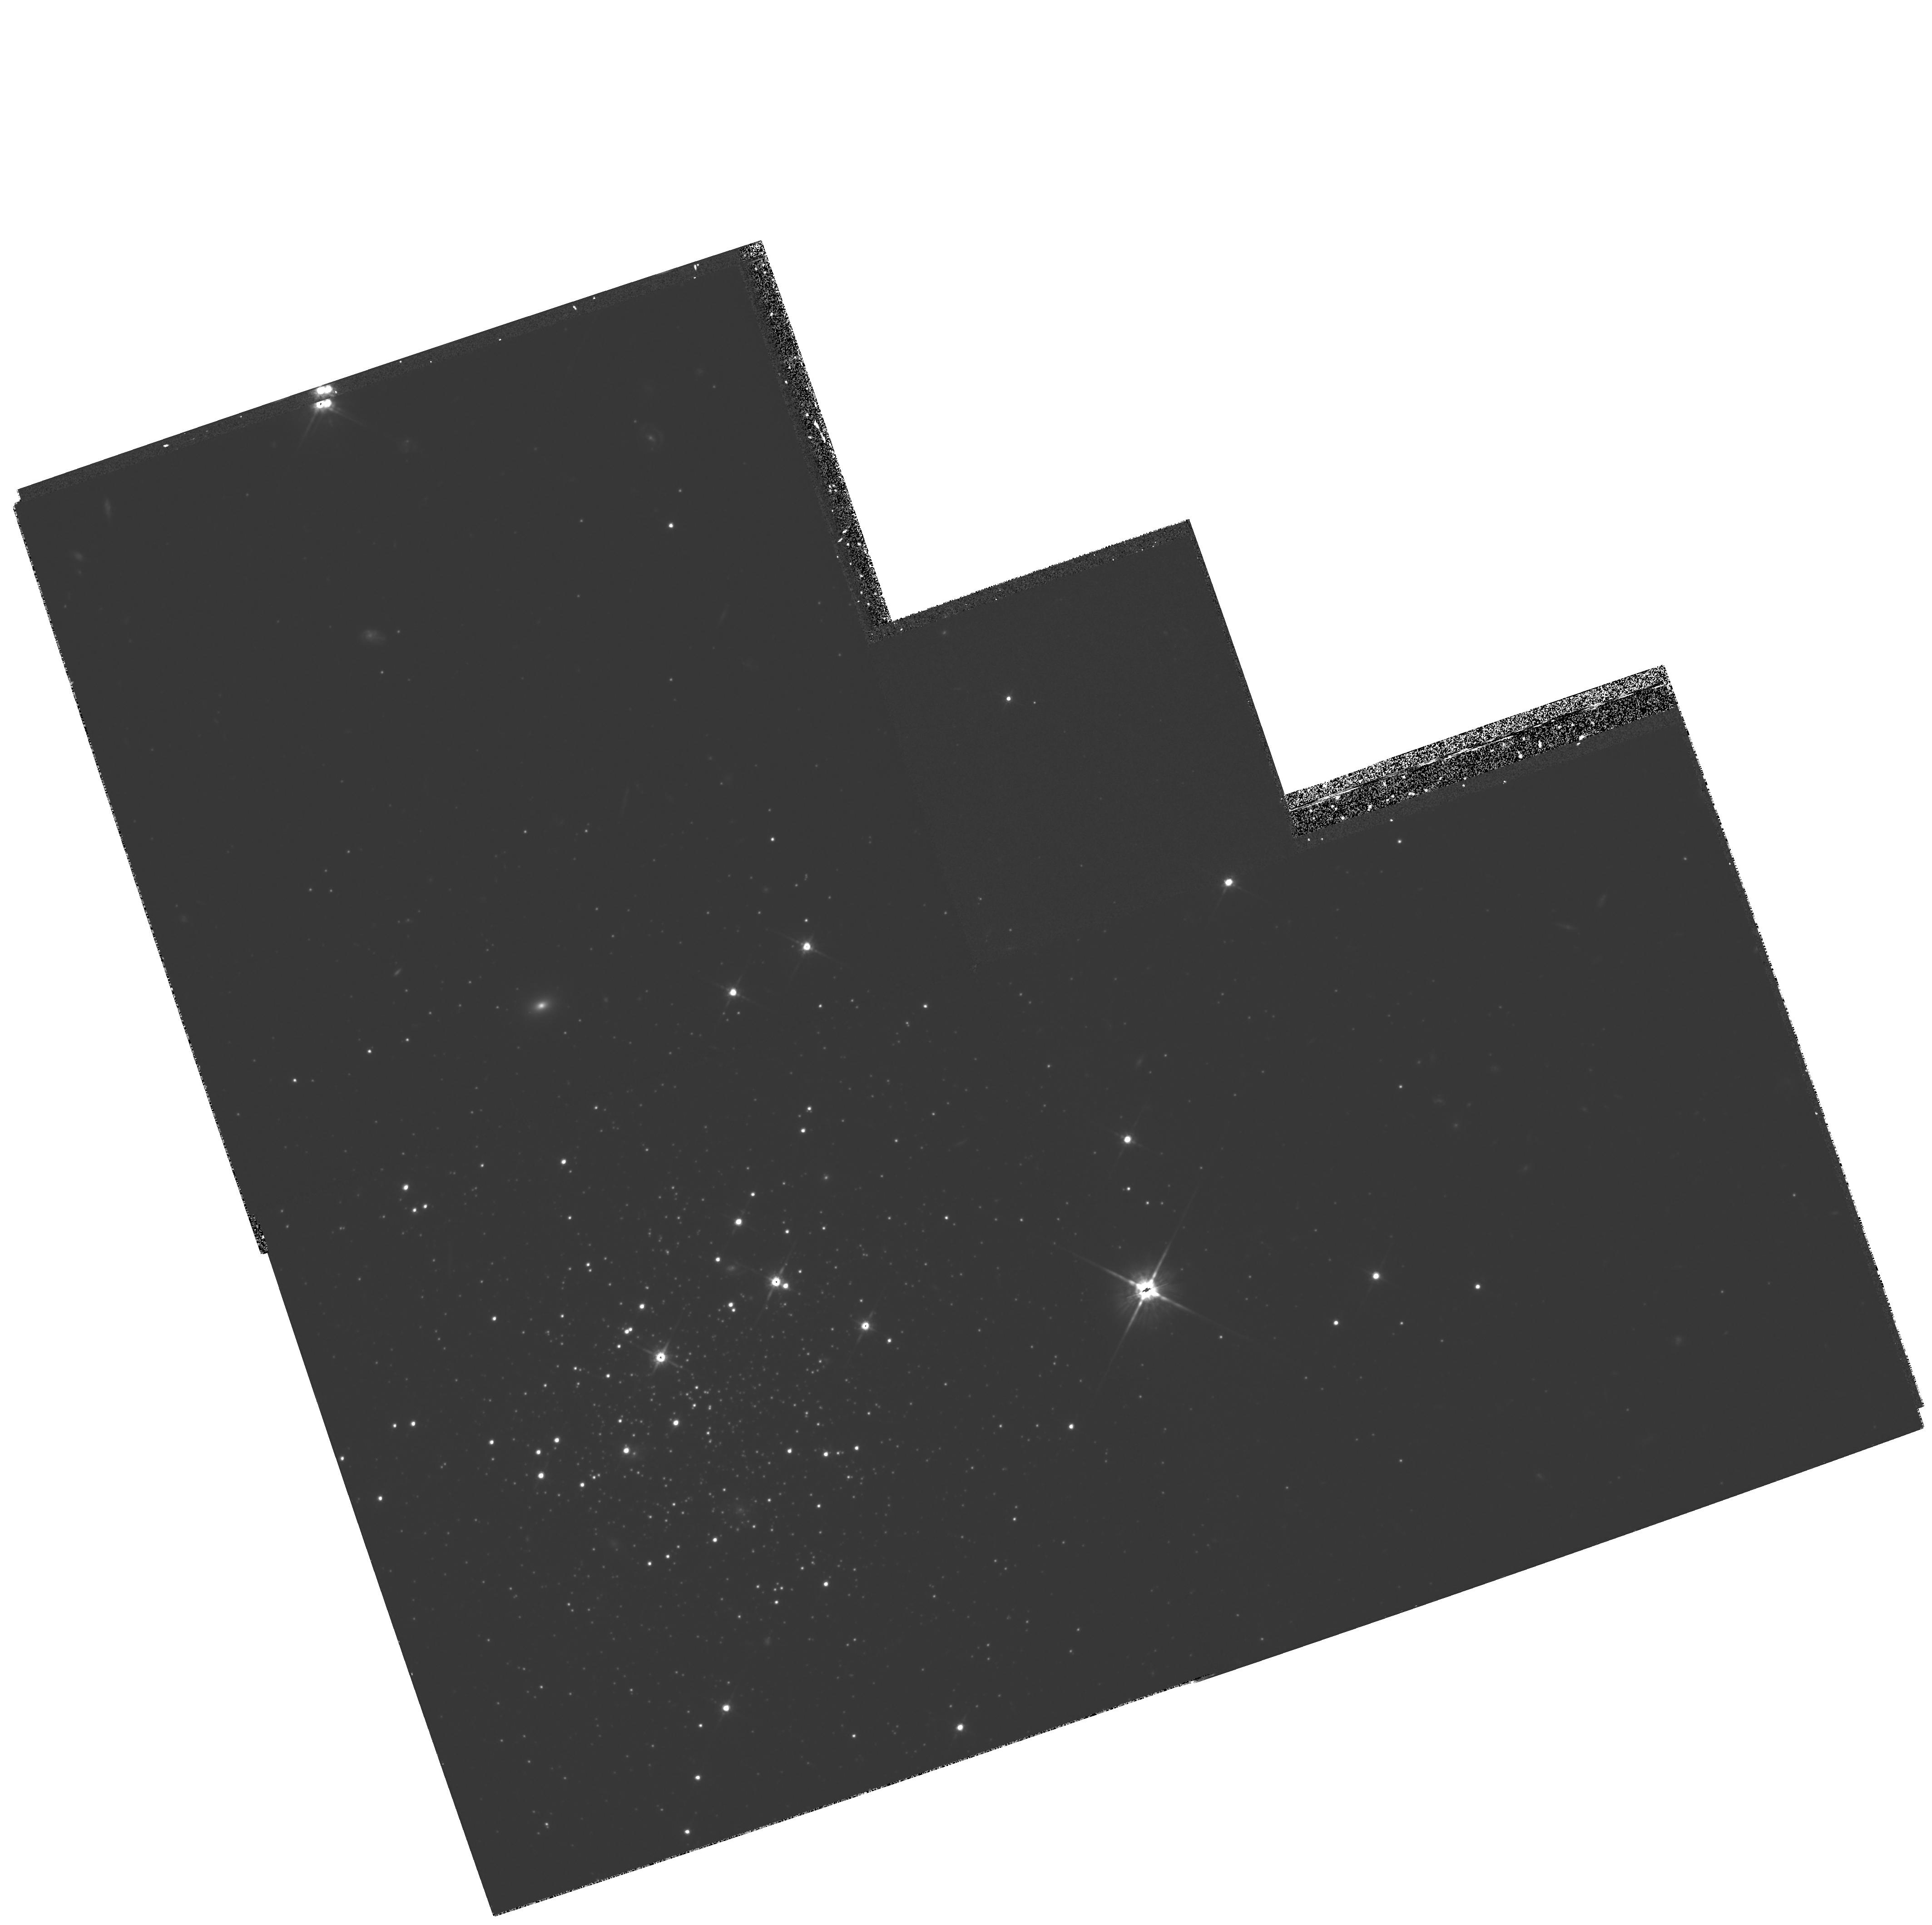
Target: ERIDANUS. Instrument: WFPC2/PC. Filter: F814W. Exposure: 2.7 h. Observation ID: hst_6106_01_wfpc2_pc_f814w_u2ys01

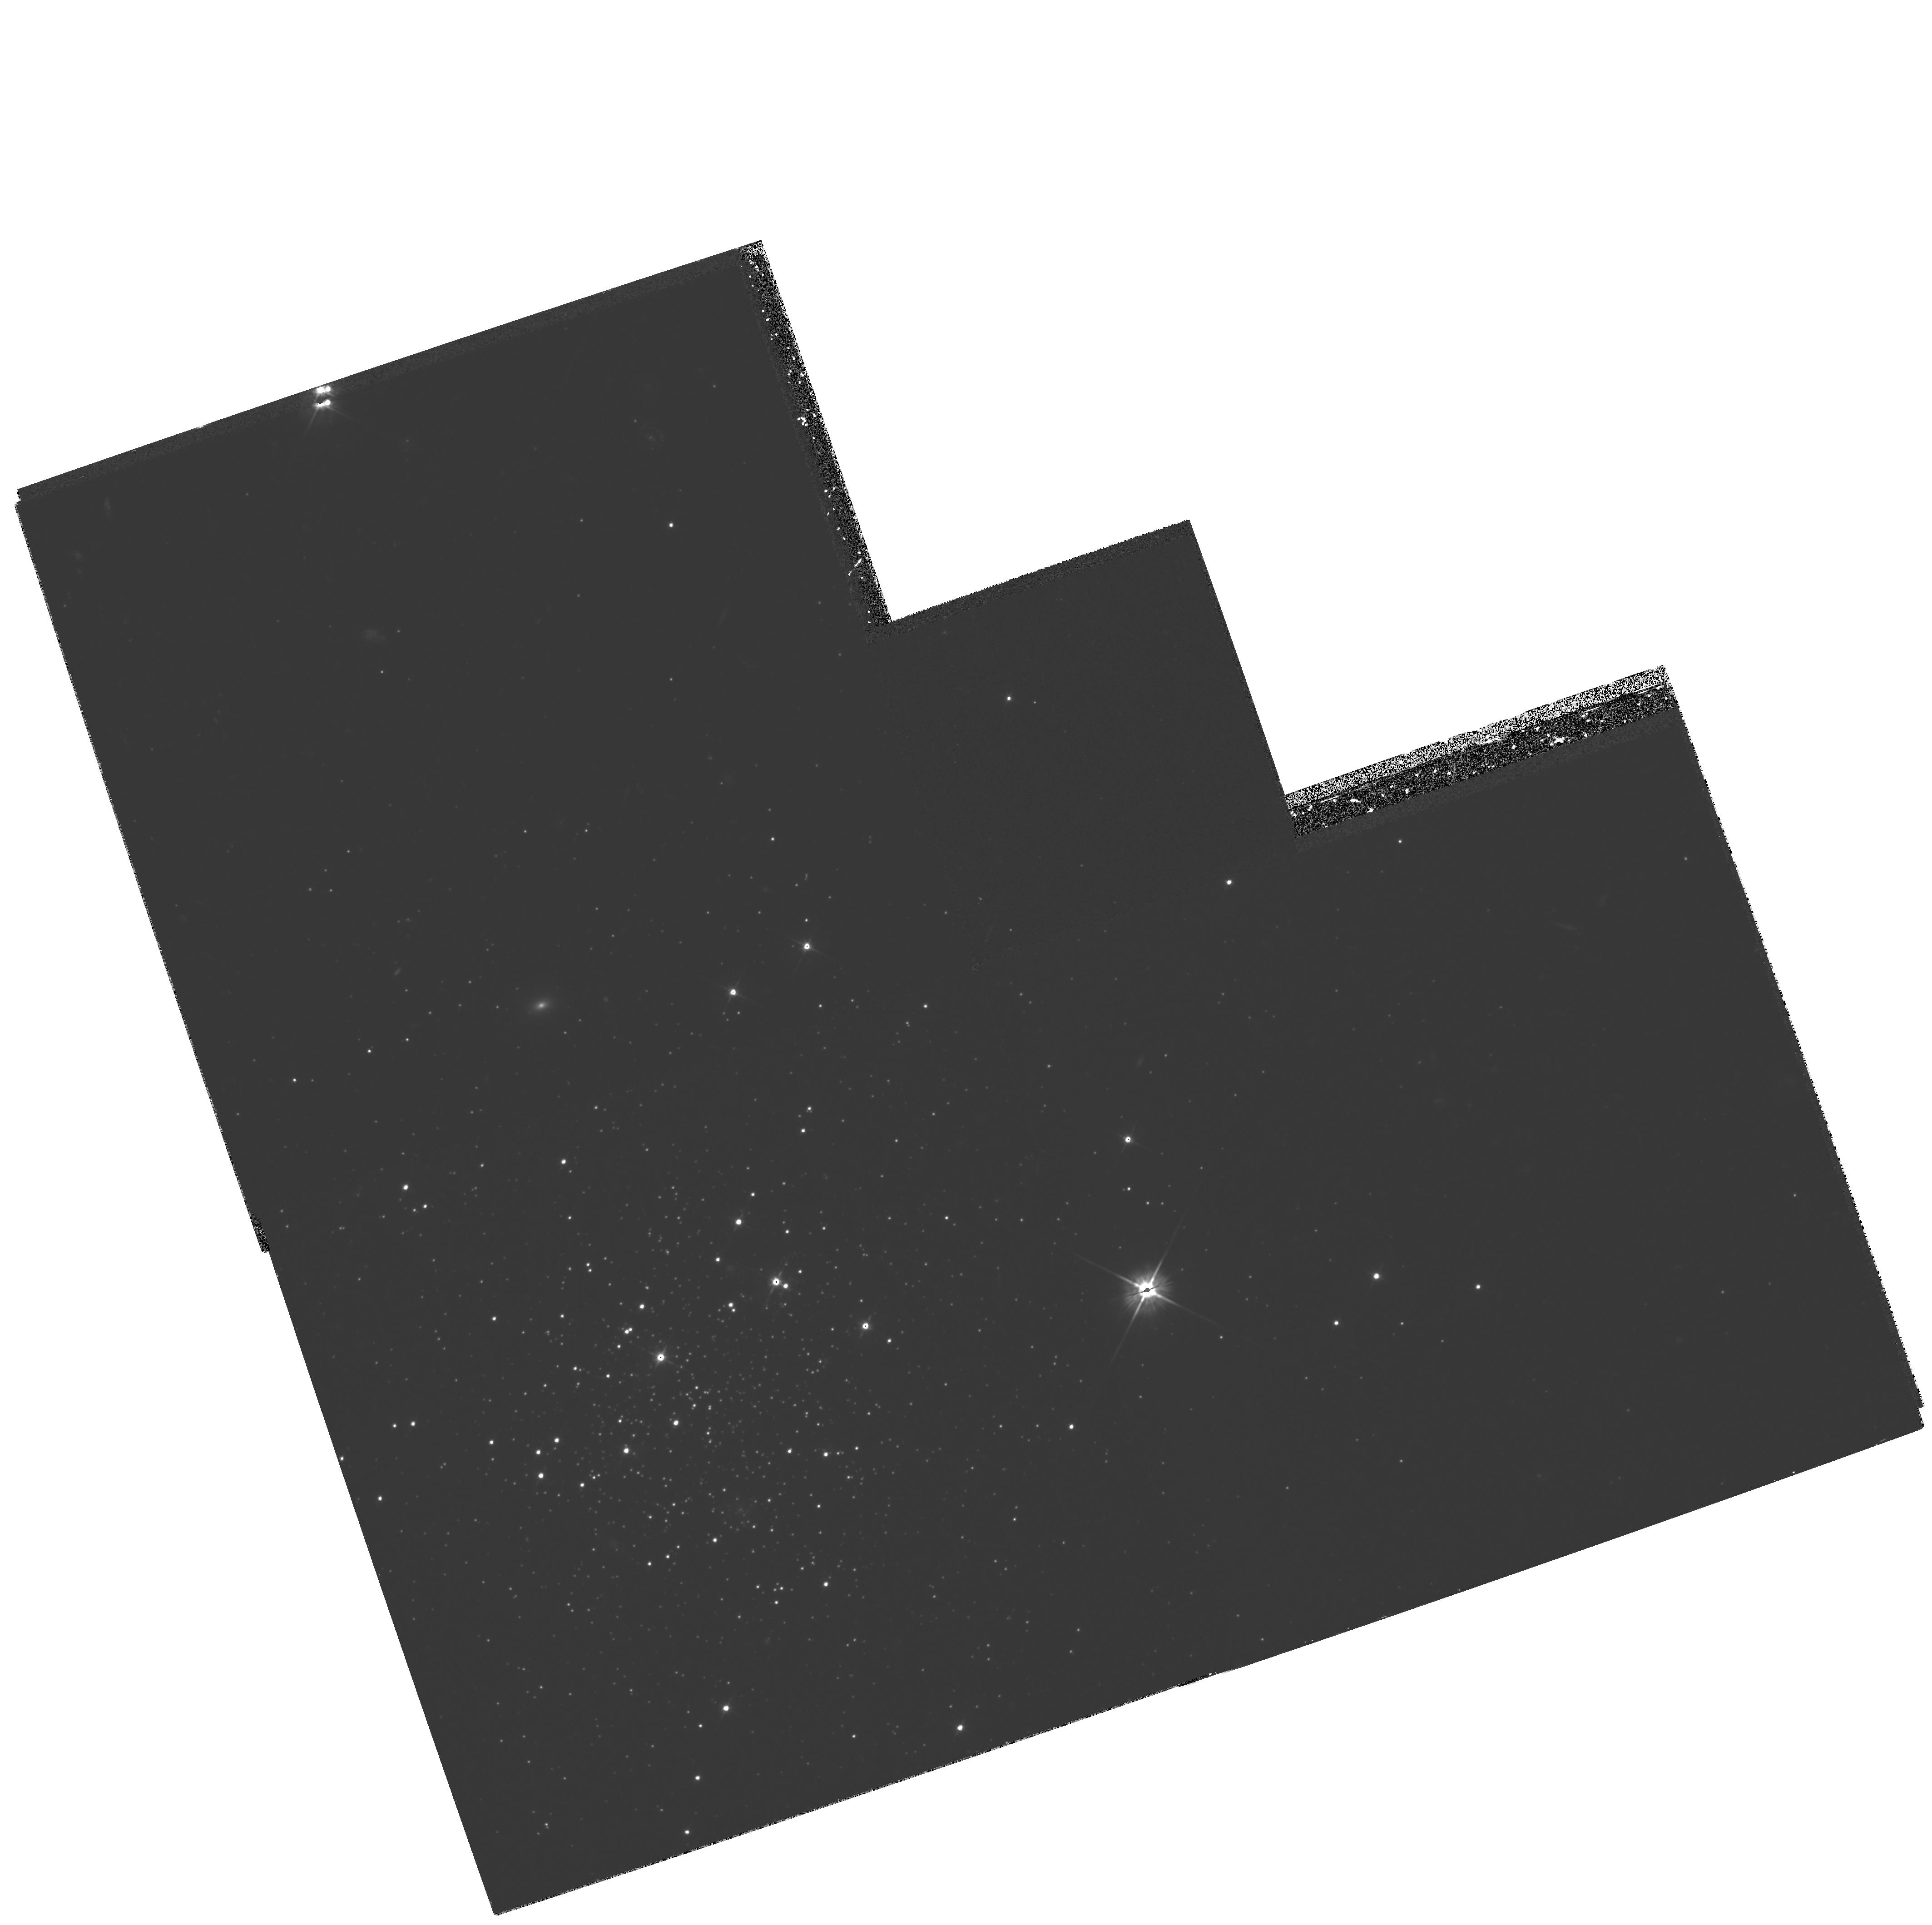
Target: ERIDANUS. Instrument: WFPC2/PC. Filter: F555W. Exposure: 2.1 h. Observation ID: hst_6106_01_wfpc2_pc_f555w_u2ys01

THE FORMATION OF THE GALAXY:  AGES FOR GLOBULAR CLUSTERS IN THE REMOTE HALO (PI: Hesser, James E.)

We propose HST imaging observations that will allow us to measure the age of the globular cluster Eridanus, located in the distant halo of the Milky Way. This object is one of the five known globular clusters with Galactocentric distances larger than 75 kpc. We are already observing three others (NGC 2419, Pal 3, and Pal 4) during Cycle 4. The Cycle 5 observations of Eridanus will help complete our program aimed at mapping the ages of far-halo clusters relative to nearby globulars (R ~ 10 kpc) with a precision of 1 Gyr or better. This age comparison is an essential component of reconstructing early Galactic formation history, and is complementary to ongoing HST programs being carried out by other groups to measure ages of globular clusters in the Galactic bulge.